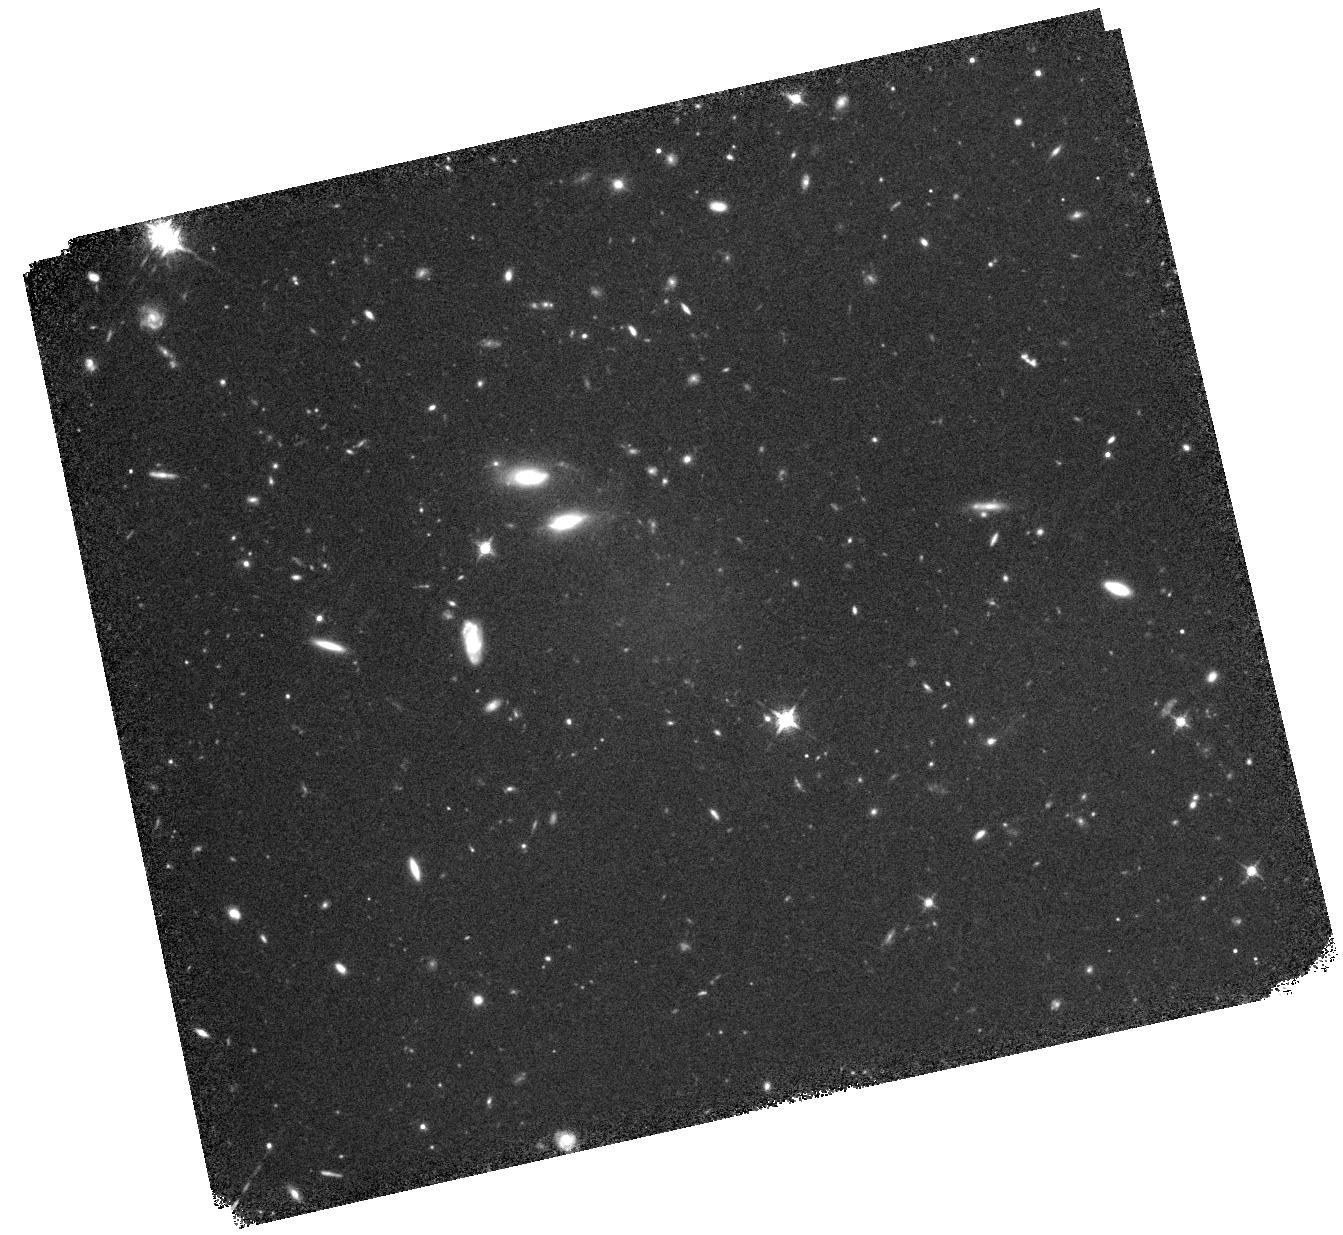
Target: SDWFSJ143356.62+351849.2
Instrument: WFC3/IR
Filter: F127M
Exposure: 3.1 h
Observation ID: hst_12044_02_wfc3_ir_f127m_ibdu02

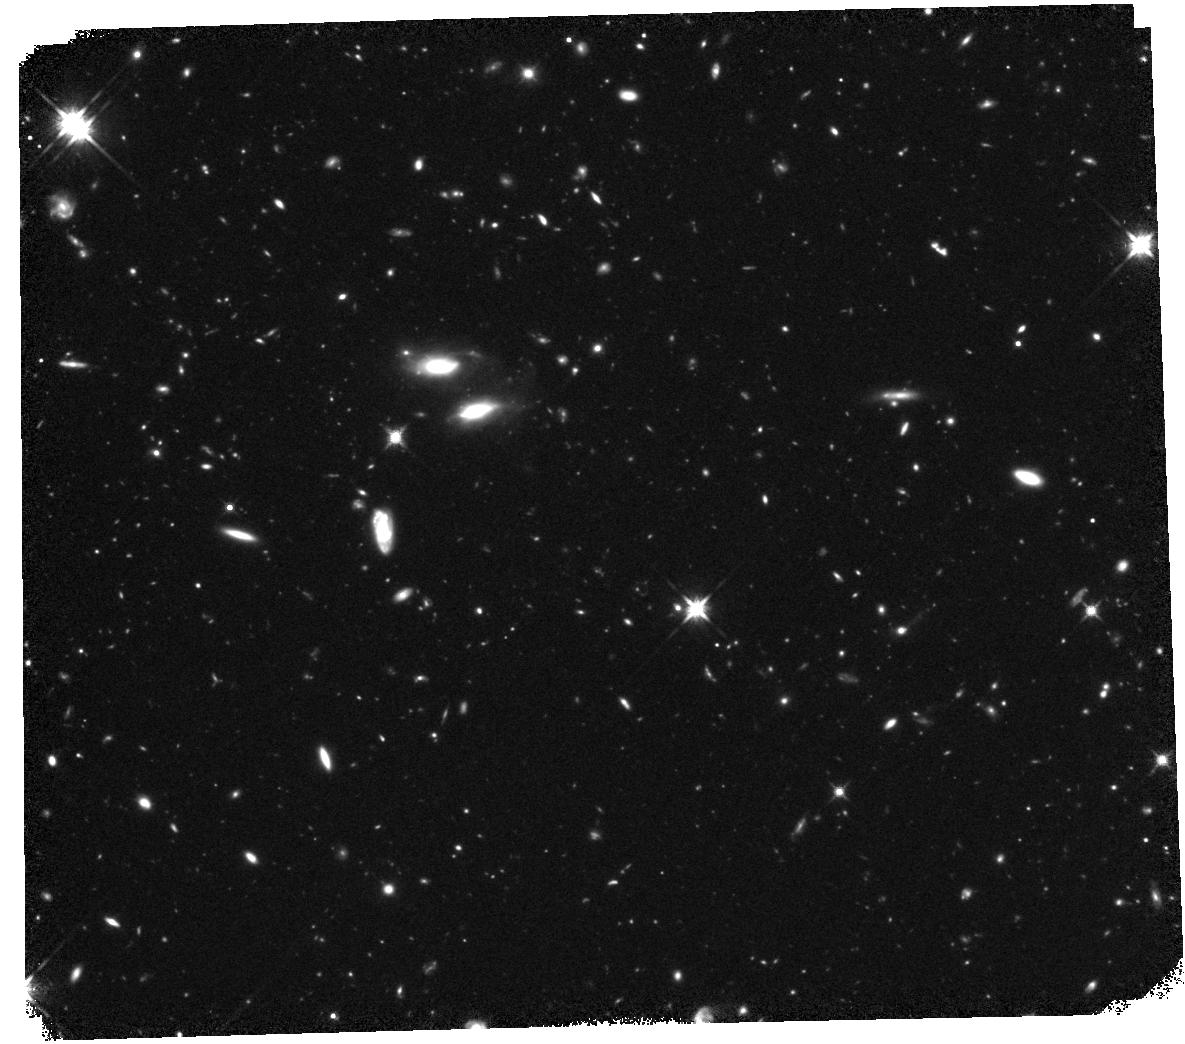
Target: SDWFSJ143356.62+351849.2
Instrument: WFC3/IR
Filter: F140W
Exposure: 2.3 h
Observation ID: hst_12044_01_wfc3_ir_f140w_ibdu01

DD Observations of the Coldest Brown Dwarf (PI: Eisenhardt, Peter)

We request DD observations of the SDWFS J1433+35, which is a strong candidate for the coldest brown dwarf yet discovered and the first example of the elusive "Y-dwarf" spectral class. This source was discovered from a deep, wide-field survey of 10 square degrees with the IRAC instrument on Spitzer, and is redder in both [3.6]-[4.5] and H-[4.5] than any published brown dwarfs. The spectrum falls beyond 5 microns, strongly implying that the red mid-infrared colors are due to methane absorption in the IRAC 3.6 micron channel rather than dust obscuration. The source is undetected in deep, ground-based near-IR images, with a H>24.2 (Vega) limit derived from Keck AO imaging. The proposed WFC3 imaging should provide detections in two near-infrared bands. By showing the target is morphologically unresolved and that it has the non-uniform spectral energy distribution of an ultracool brown dwarf, the proposed observations will definitely show that (i) SDWFS J1433+35 is the coldest brown dwarf known, (ii) test models of ultracool, planet-like, brown dwarf atmospheres, and (iii) refine predictions and strategies for the Wide-Field Infrared Survey Explorer (WISE; planned to launch this December).